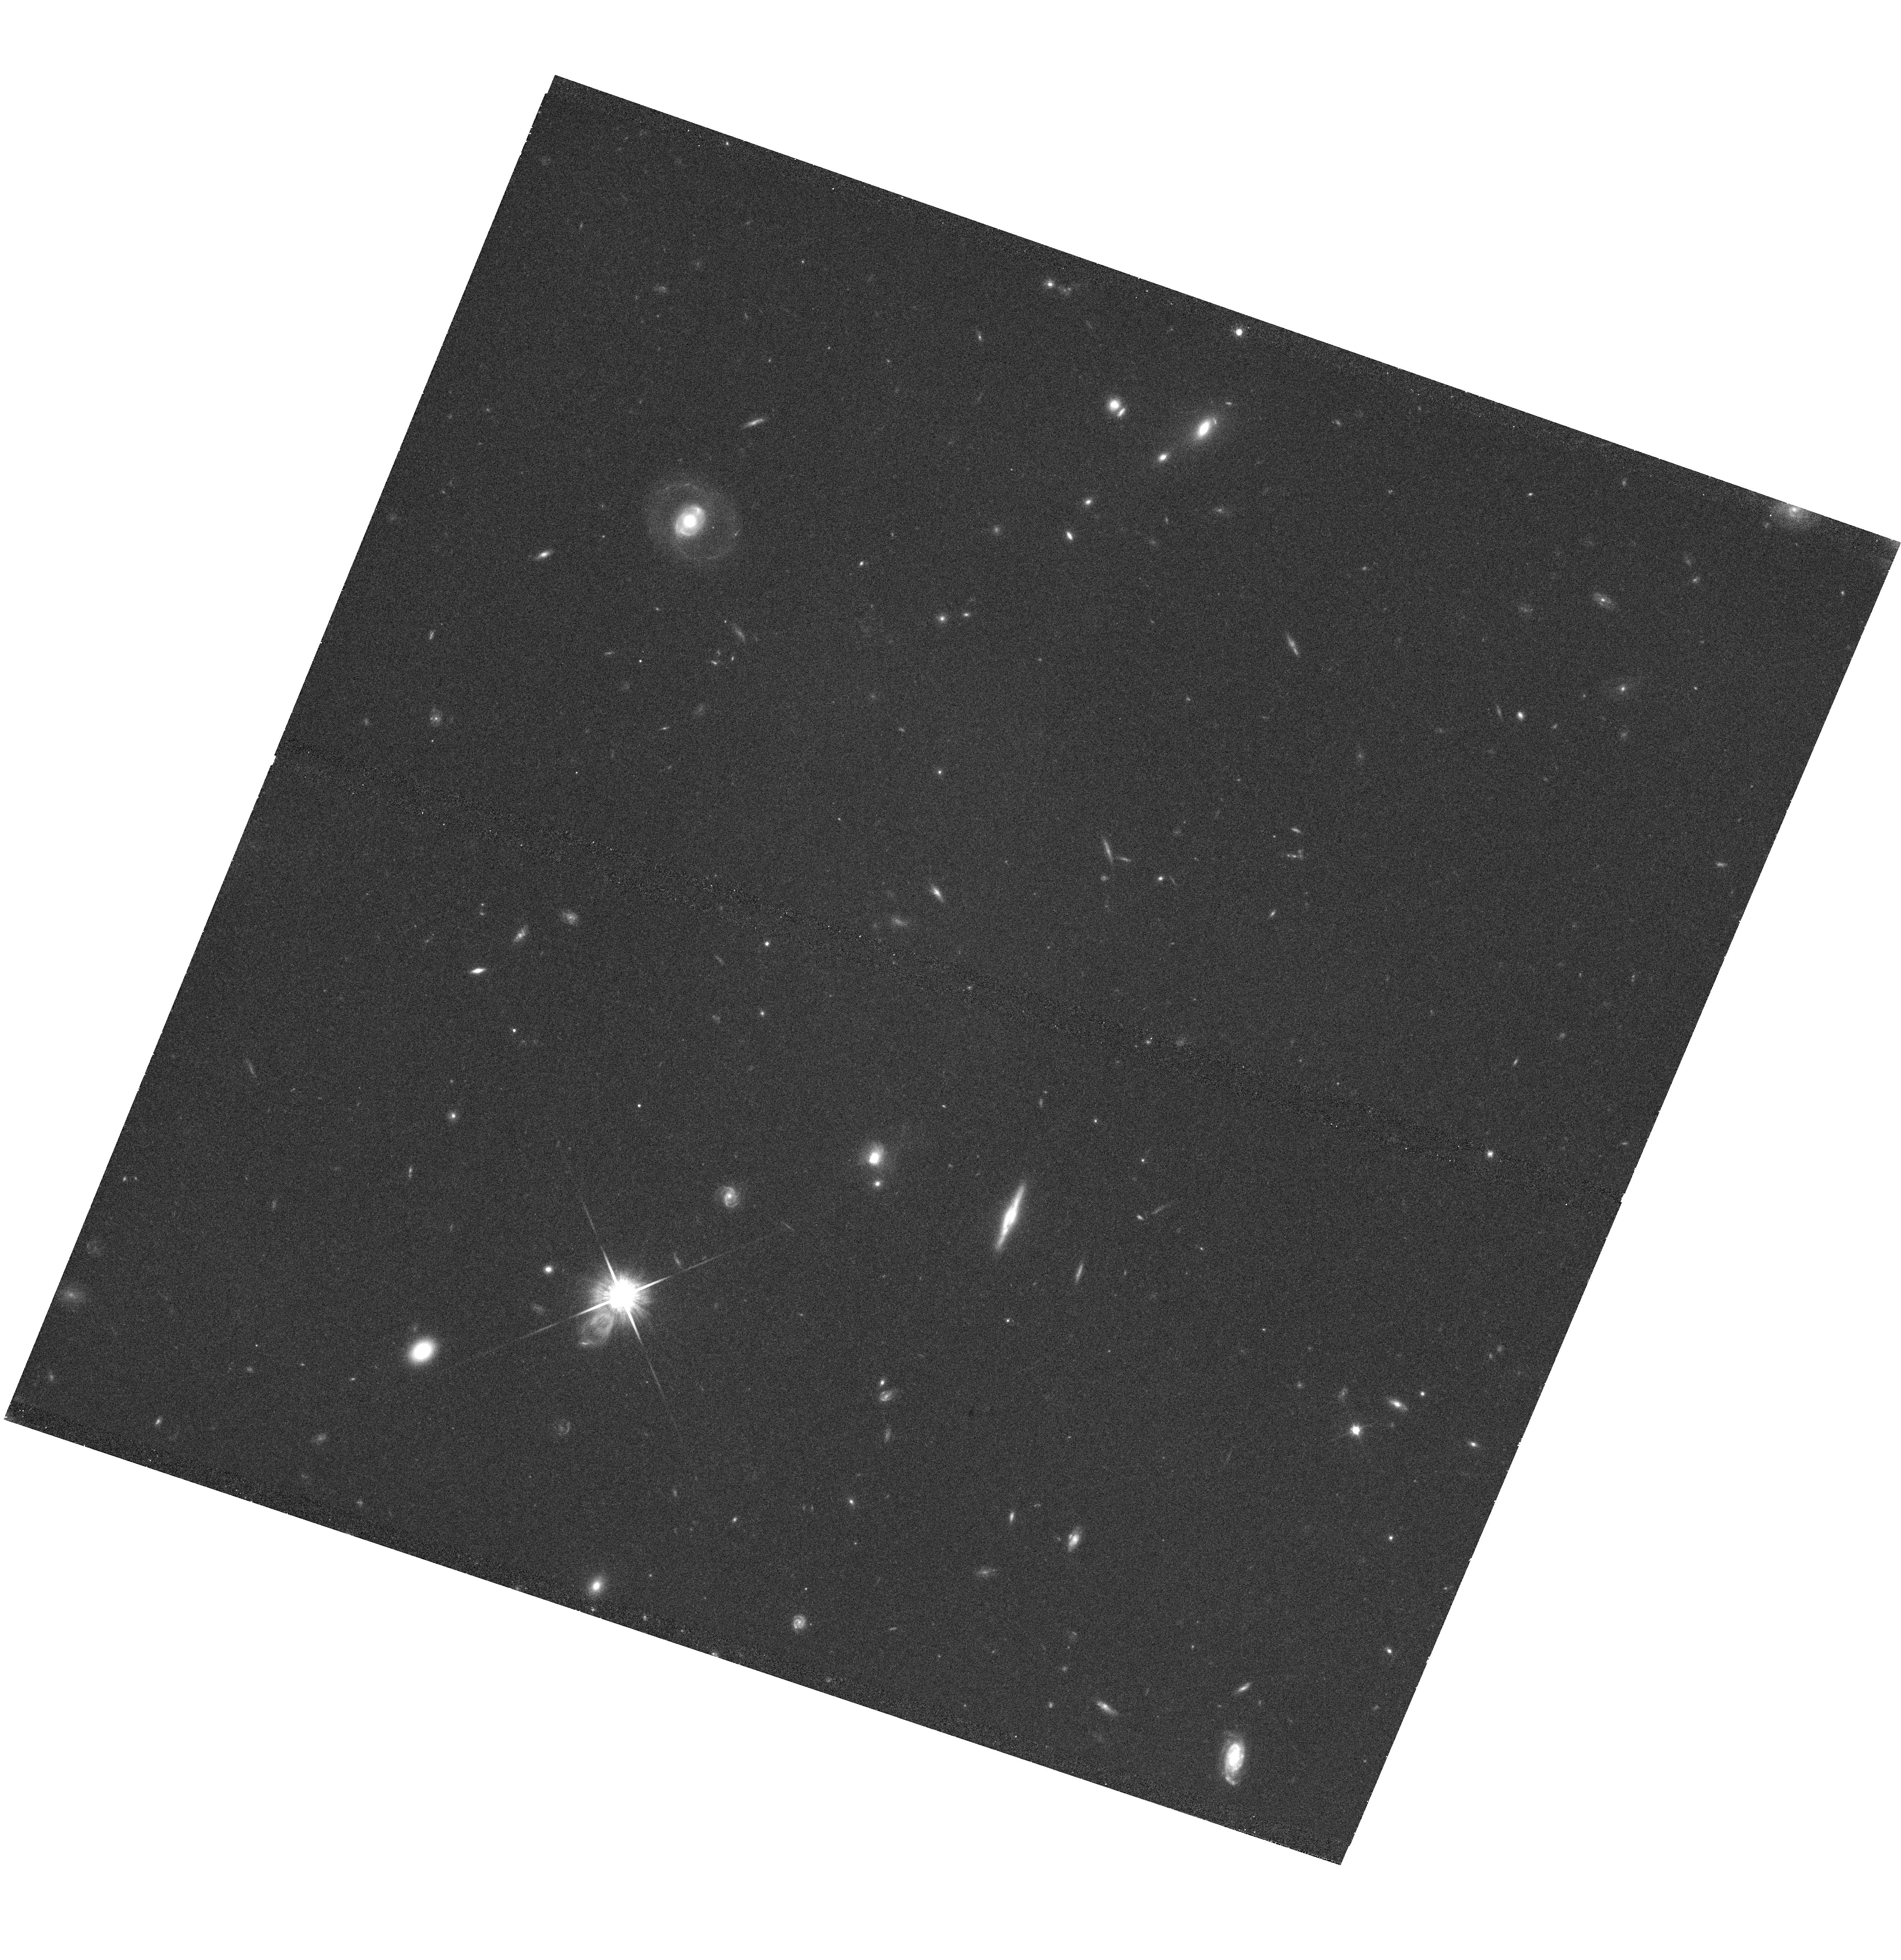
Target: SDSSJ1107+0417
Instrument: WFC3/UVIS
Filter: F814W
Exposure: 42 min
Observation ID: hst_12272_07_wfc3_uvis_f814w_ibi707

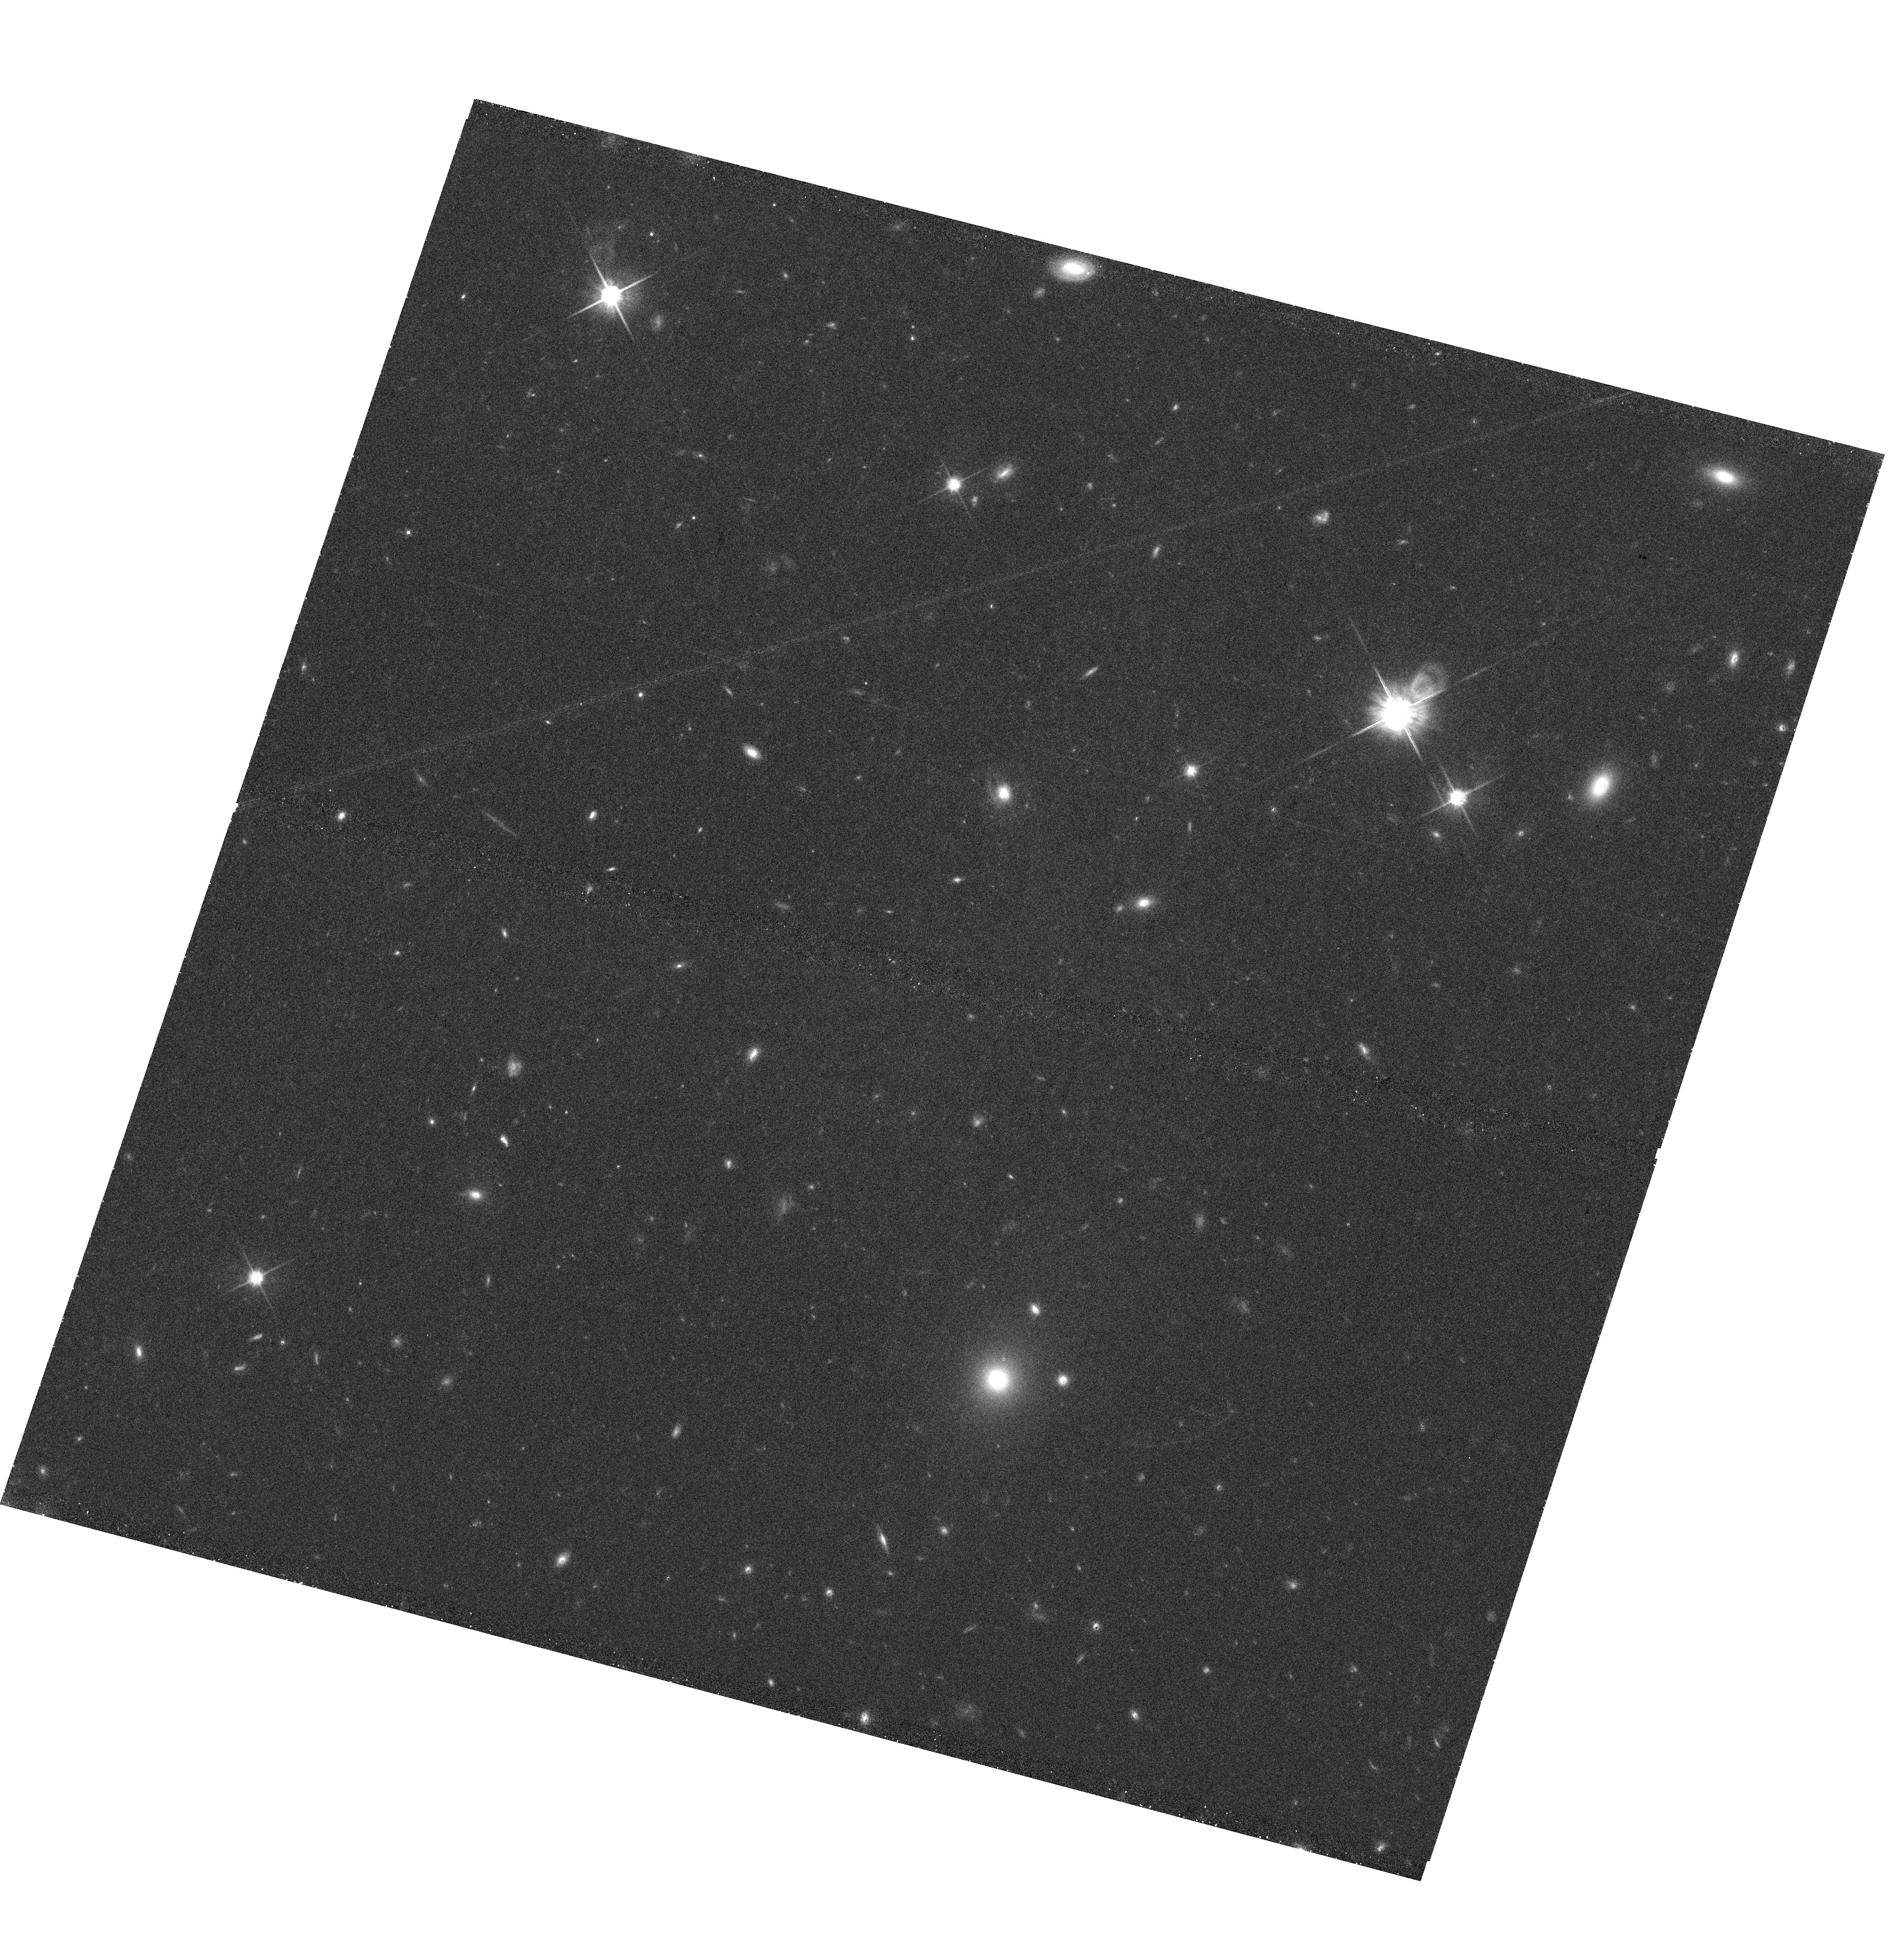
Target: SDSSJ1341-0321
Instrument: WFC3/UVIS
Filter: F814W
Exposure: 42 min
Observation ID: hst_12272_13_wfc3_uvis_f814w_ibi713

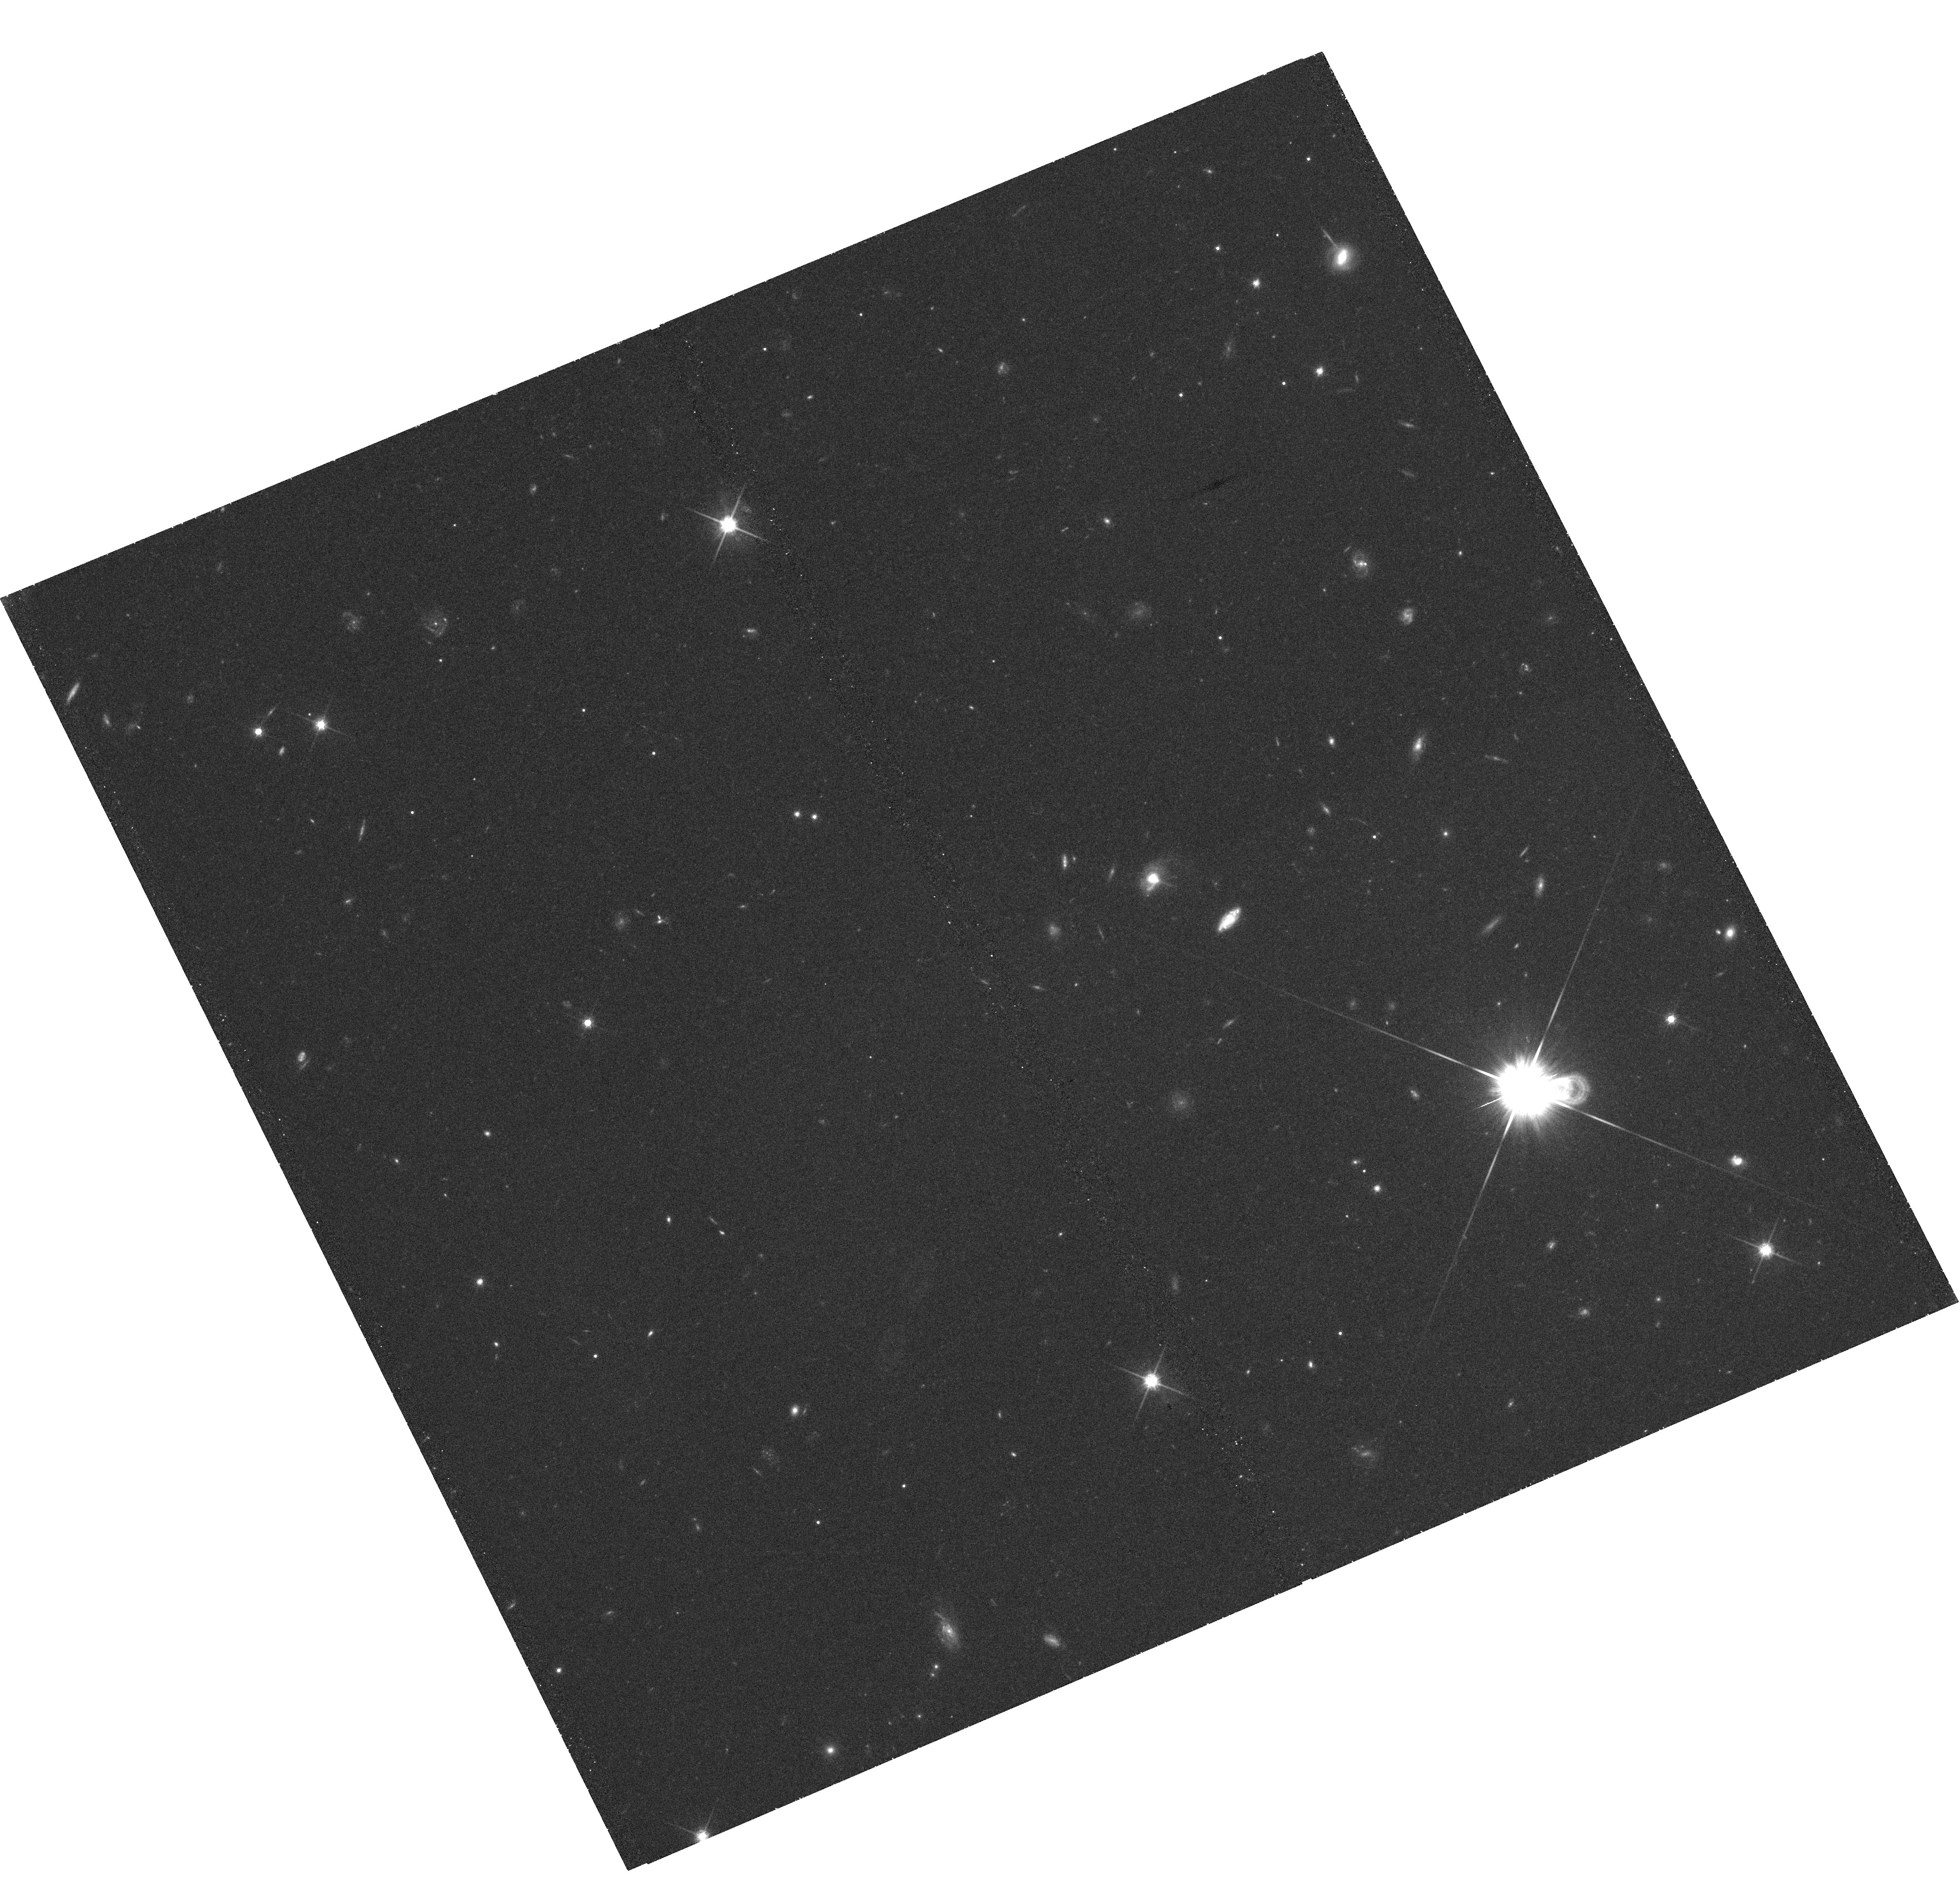
Target: SDSSJ2256+1504
Instrument: WFC3/UVIS
Filter: F814W
Exposure: 42 min
Observation ID: hst_12272_17_wfc3_uvis_f814w_ibi717

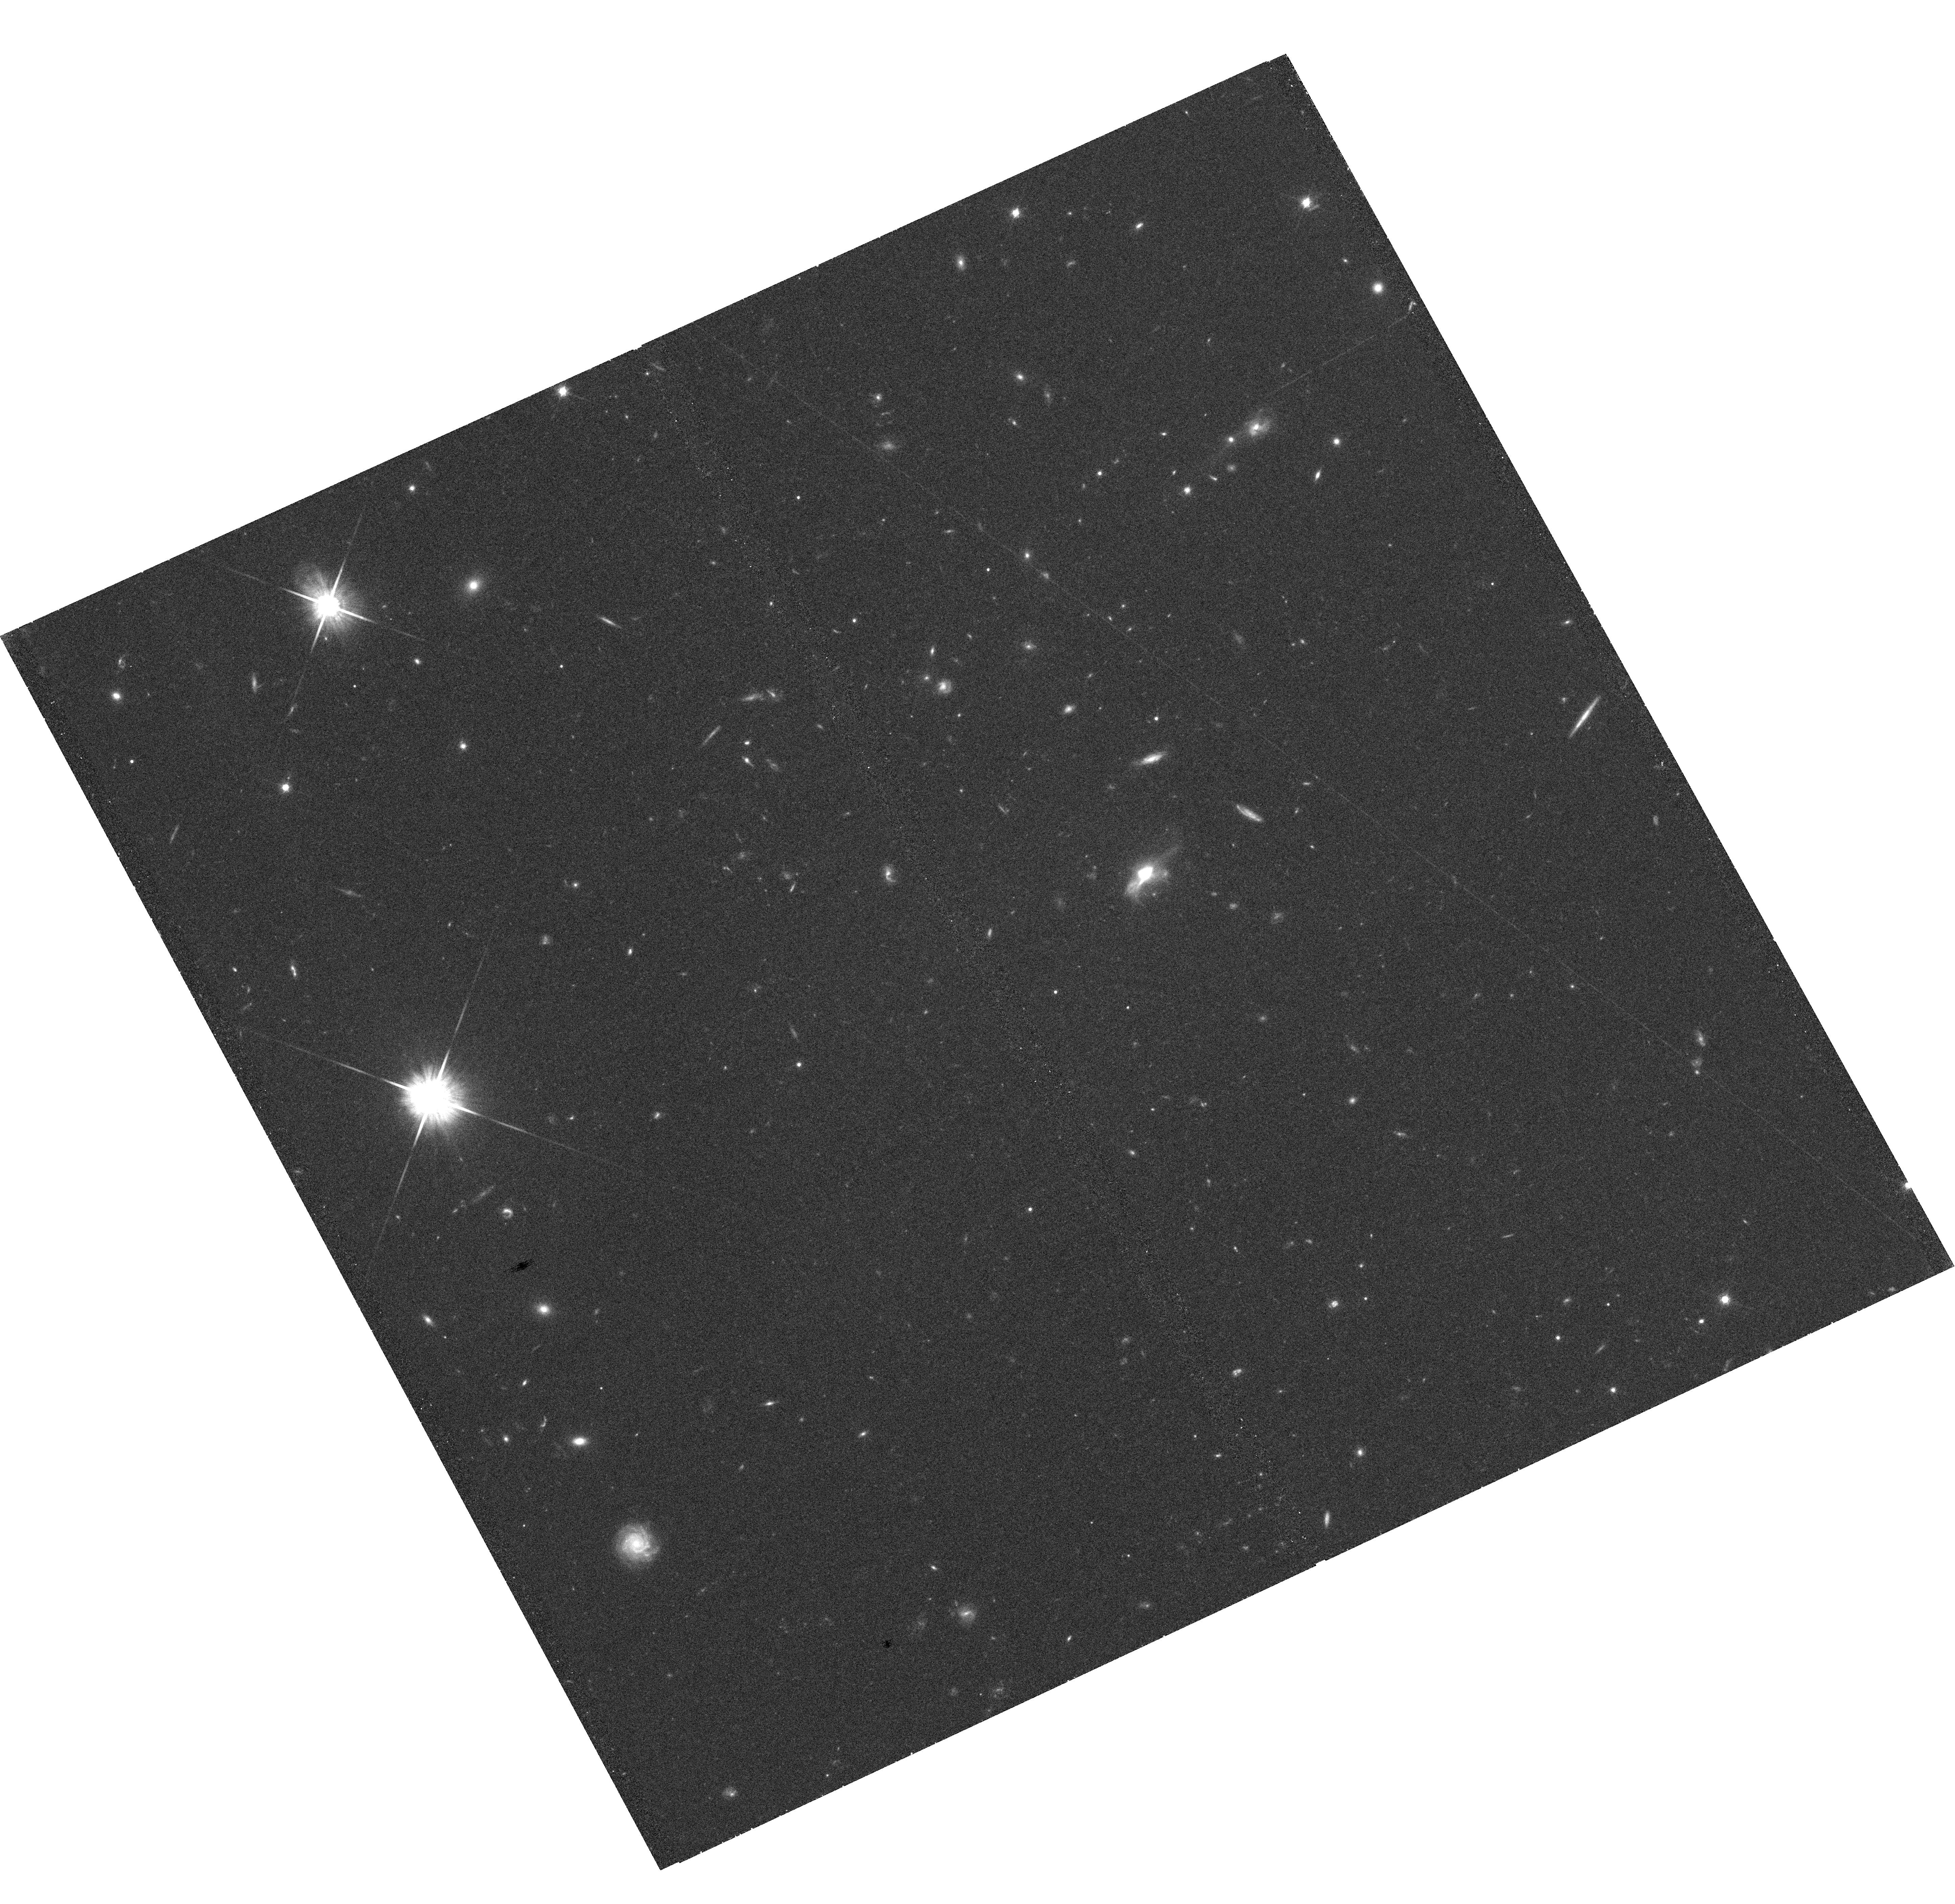
Target: SDSSJ0908+1039
Instrument: WFC3/UVIS
Filter: F814W
Exposure: 42 min
Observation ID: hst_12272_05_wfc3_uvis_f814w_ibi705

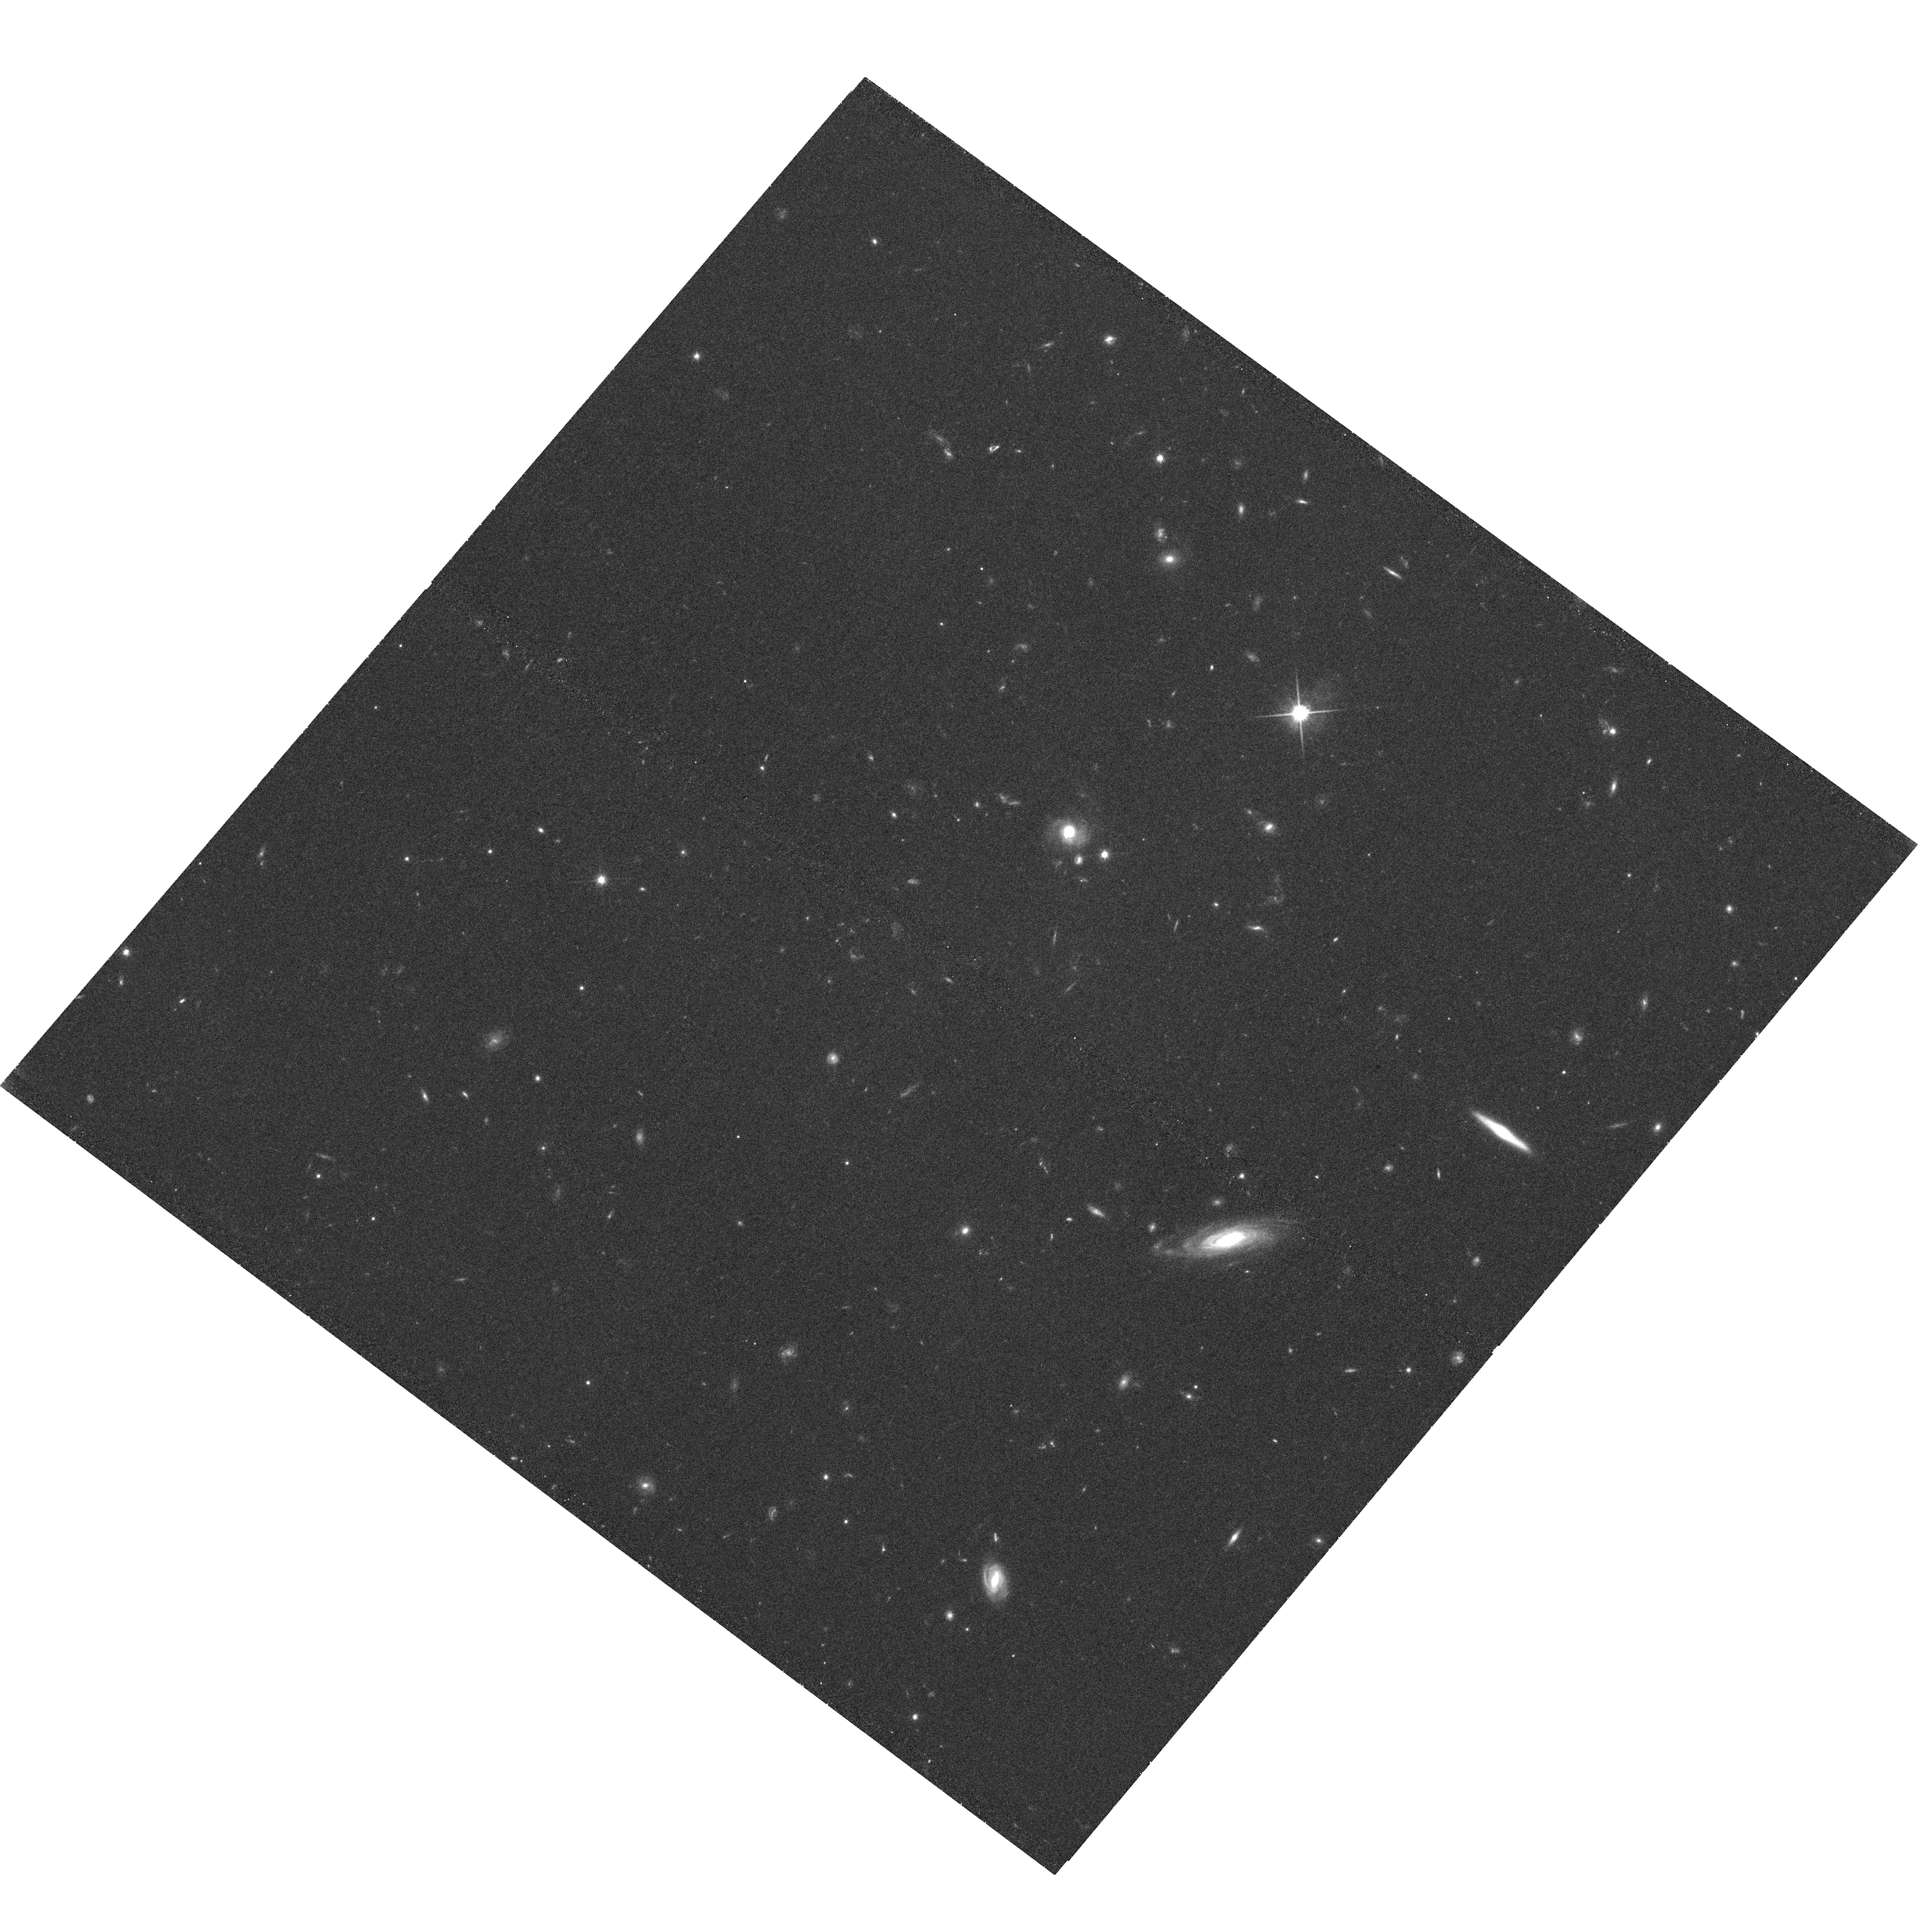
Target: SDSSJ1125-0145
Instrument: WFC3/UVIS
Filter: F814W
Exposure: 42 min
Observation ID: hst_12272_08_wfc3_uvis_f814w_ibi708

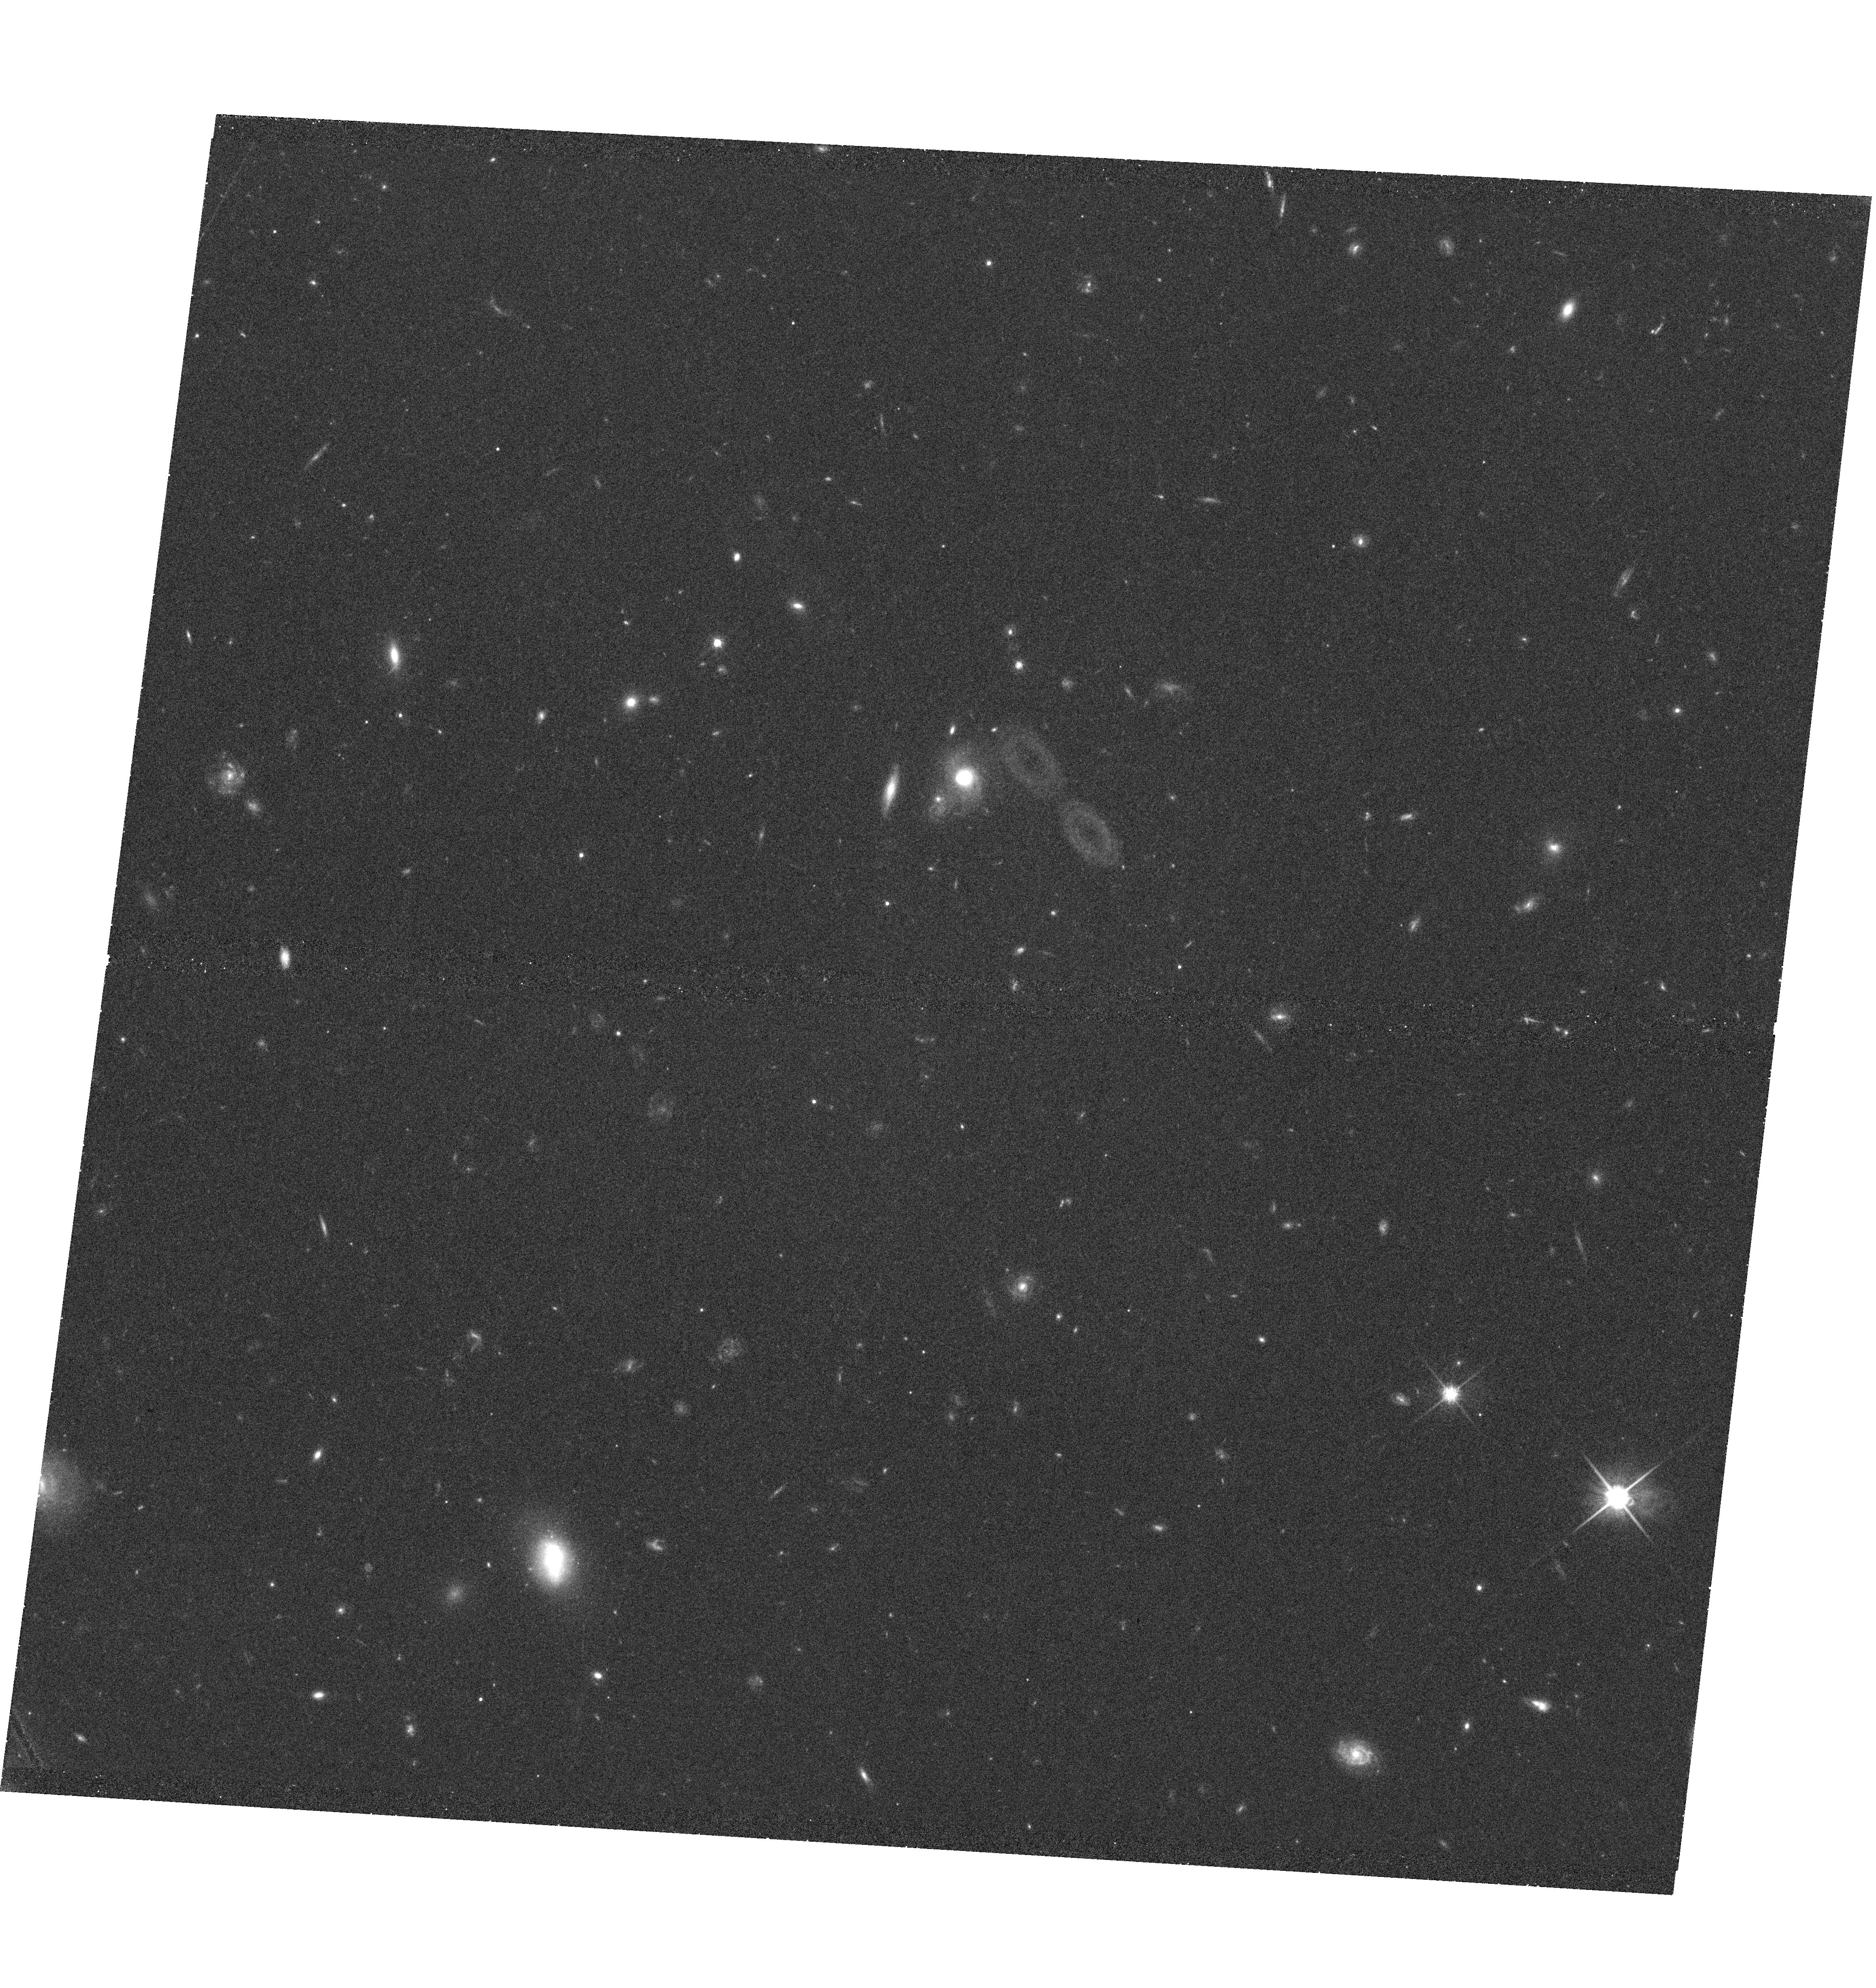
Target: SDSSJ1219+0336
Instrument: WFC3/UVIS
Filter: F814W
Exposure: 42 min
Observation ID: hst_12272_09_wfc3_uvis_f814w_ibi709

Testing Feedback: Morphologies of Extreme Post-starburst Galaxies (PI: Tremonti, Christy A.)

Theoretical models of massive galaxy formation predict that feedback from AGN and/or supernovae plays a crucial role in quenching star formation during major galaxy mergers. Efficient quenching is required to match the observed properties of early-type galaxies, including the colors of local massive ellipticals and the spectral features of ultra-compact high-redshift spheroids. However, current observational evidence provides only indirect constraints on the quenching mechanism that causes galaxies to migrate from the blue cloud to the red sequence. In order to test feedback models of elliptical galaxy formation, we select a unique sample of extremely young, massive post-starburst galaxies at 0.4<z<0.8 that have direct evidence of strong galactic-scale feedback: a high fraction of these recently quenched galaxies show spectacular gas outflows with extremely high velocities (v=500-2000 km/s). We propose to use HST/WFC3 imaging to measure the sizes and morphologies of these galaxies. With these data we will preform the first direct test of theoretical models that include strong feedback and answer two fundamental questions: 1) Are the extreme properties of these post-starbursts related to galaxy interactions? and 2) Are we witnessing the formation of the last few ultra-compact elliptical galaxies in the Universe?